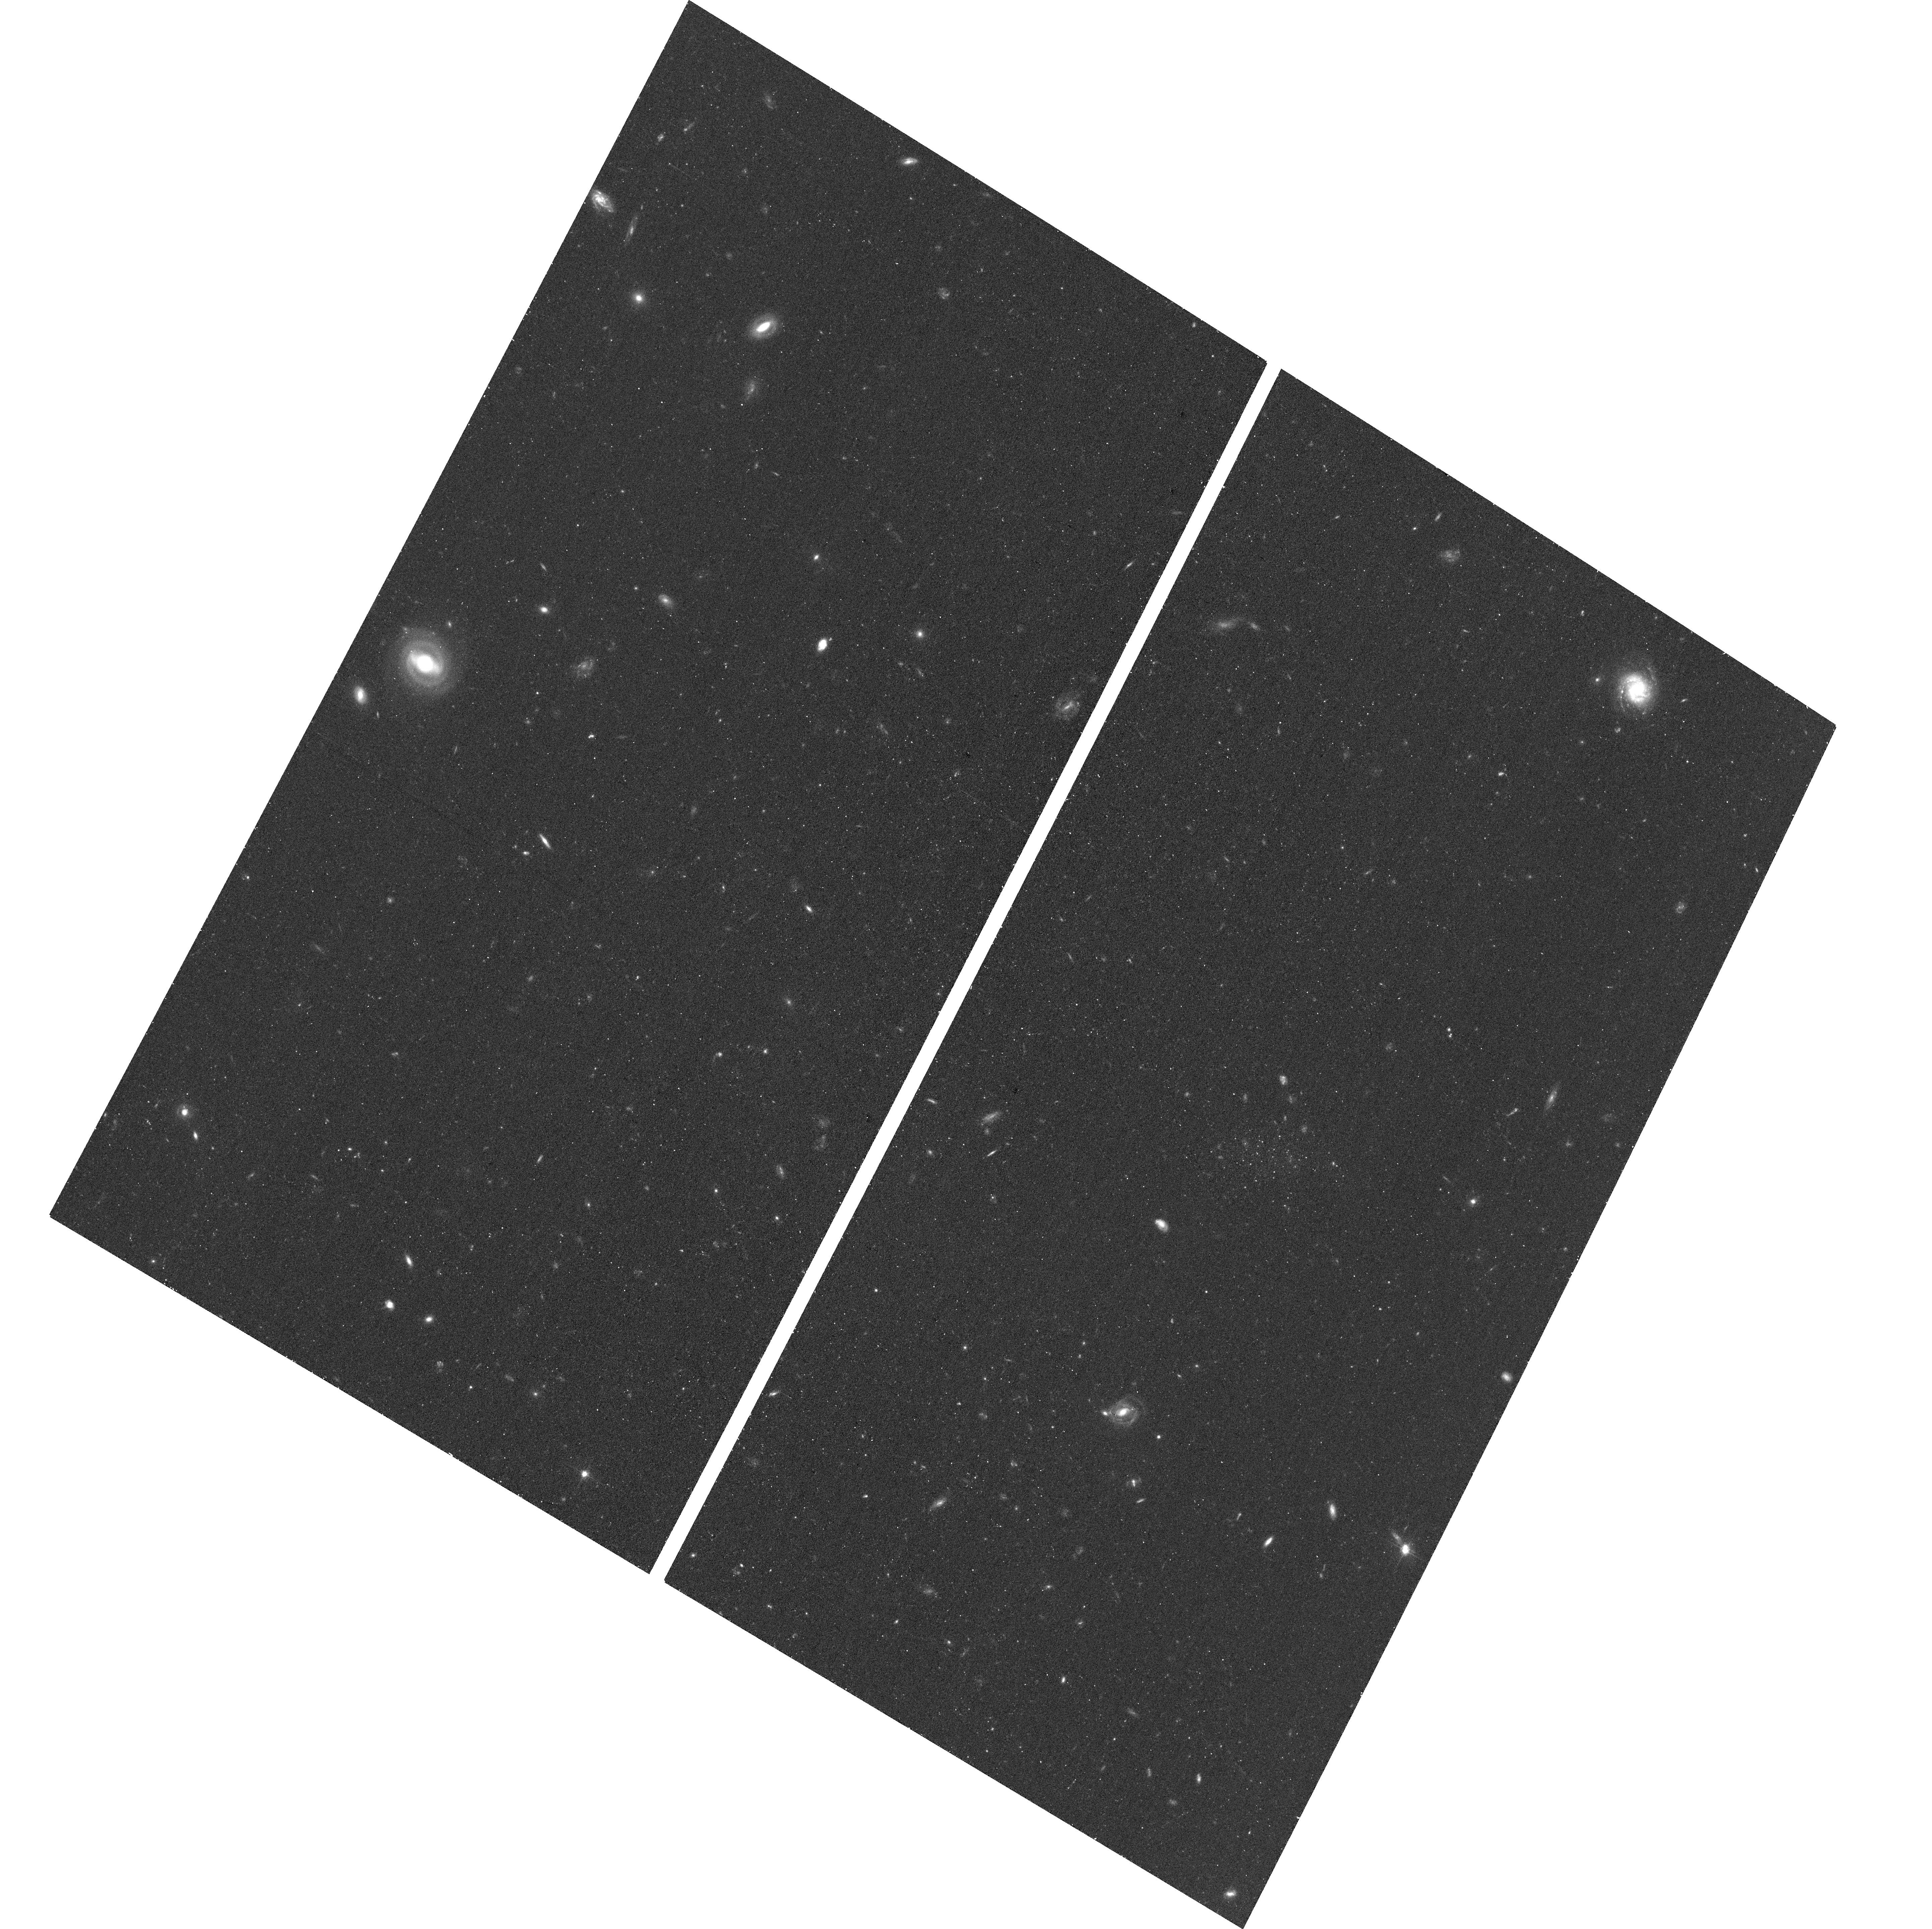
Target: NGC253-DW3
Instrument: ACS/WFC
Filter: F606W
Exposure: 17 min
Observation ID: hst_15938_02_acs_wfc_f606w_je3w02

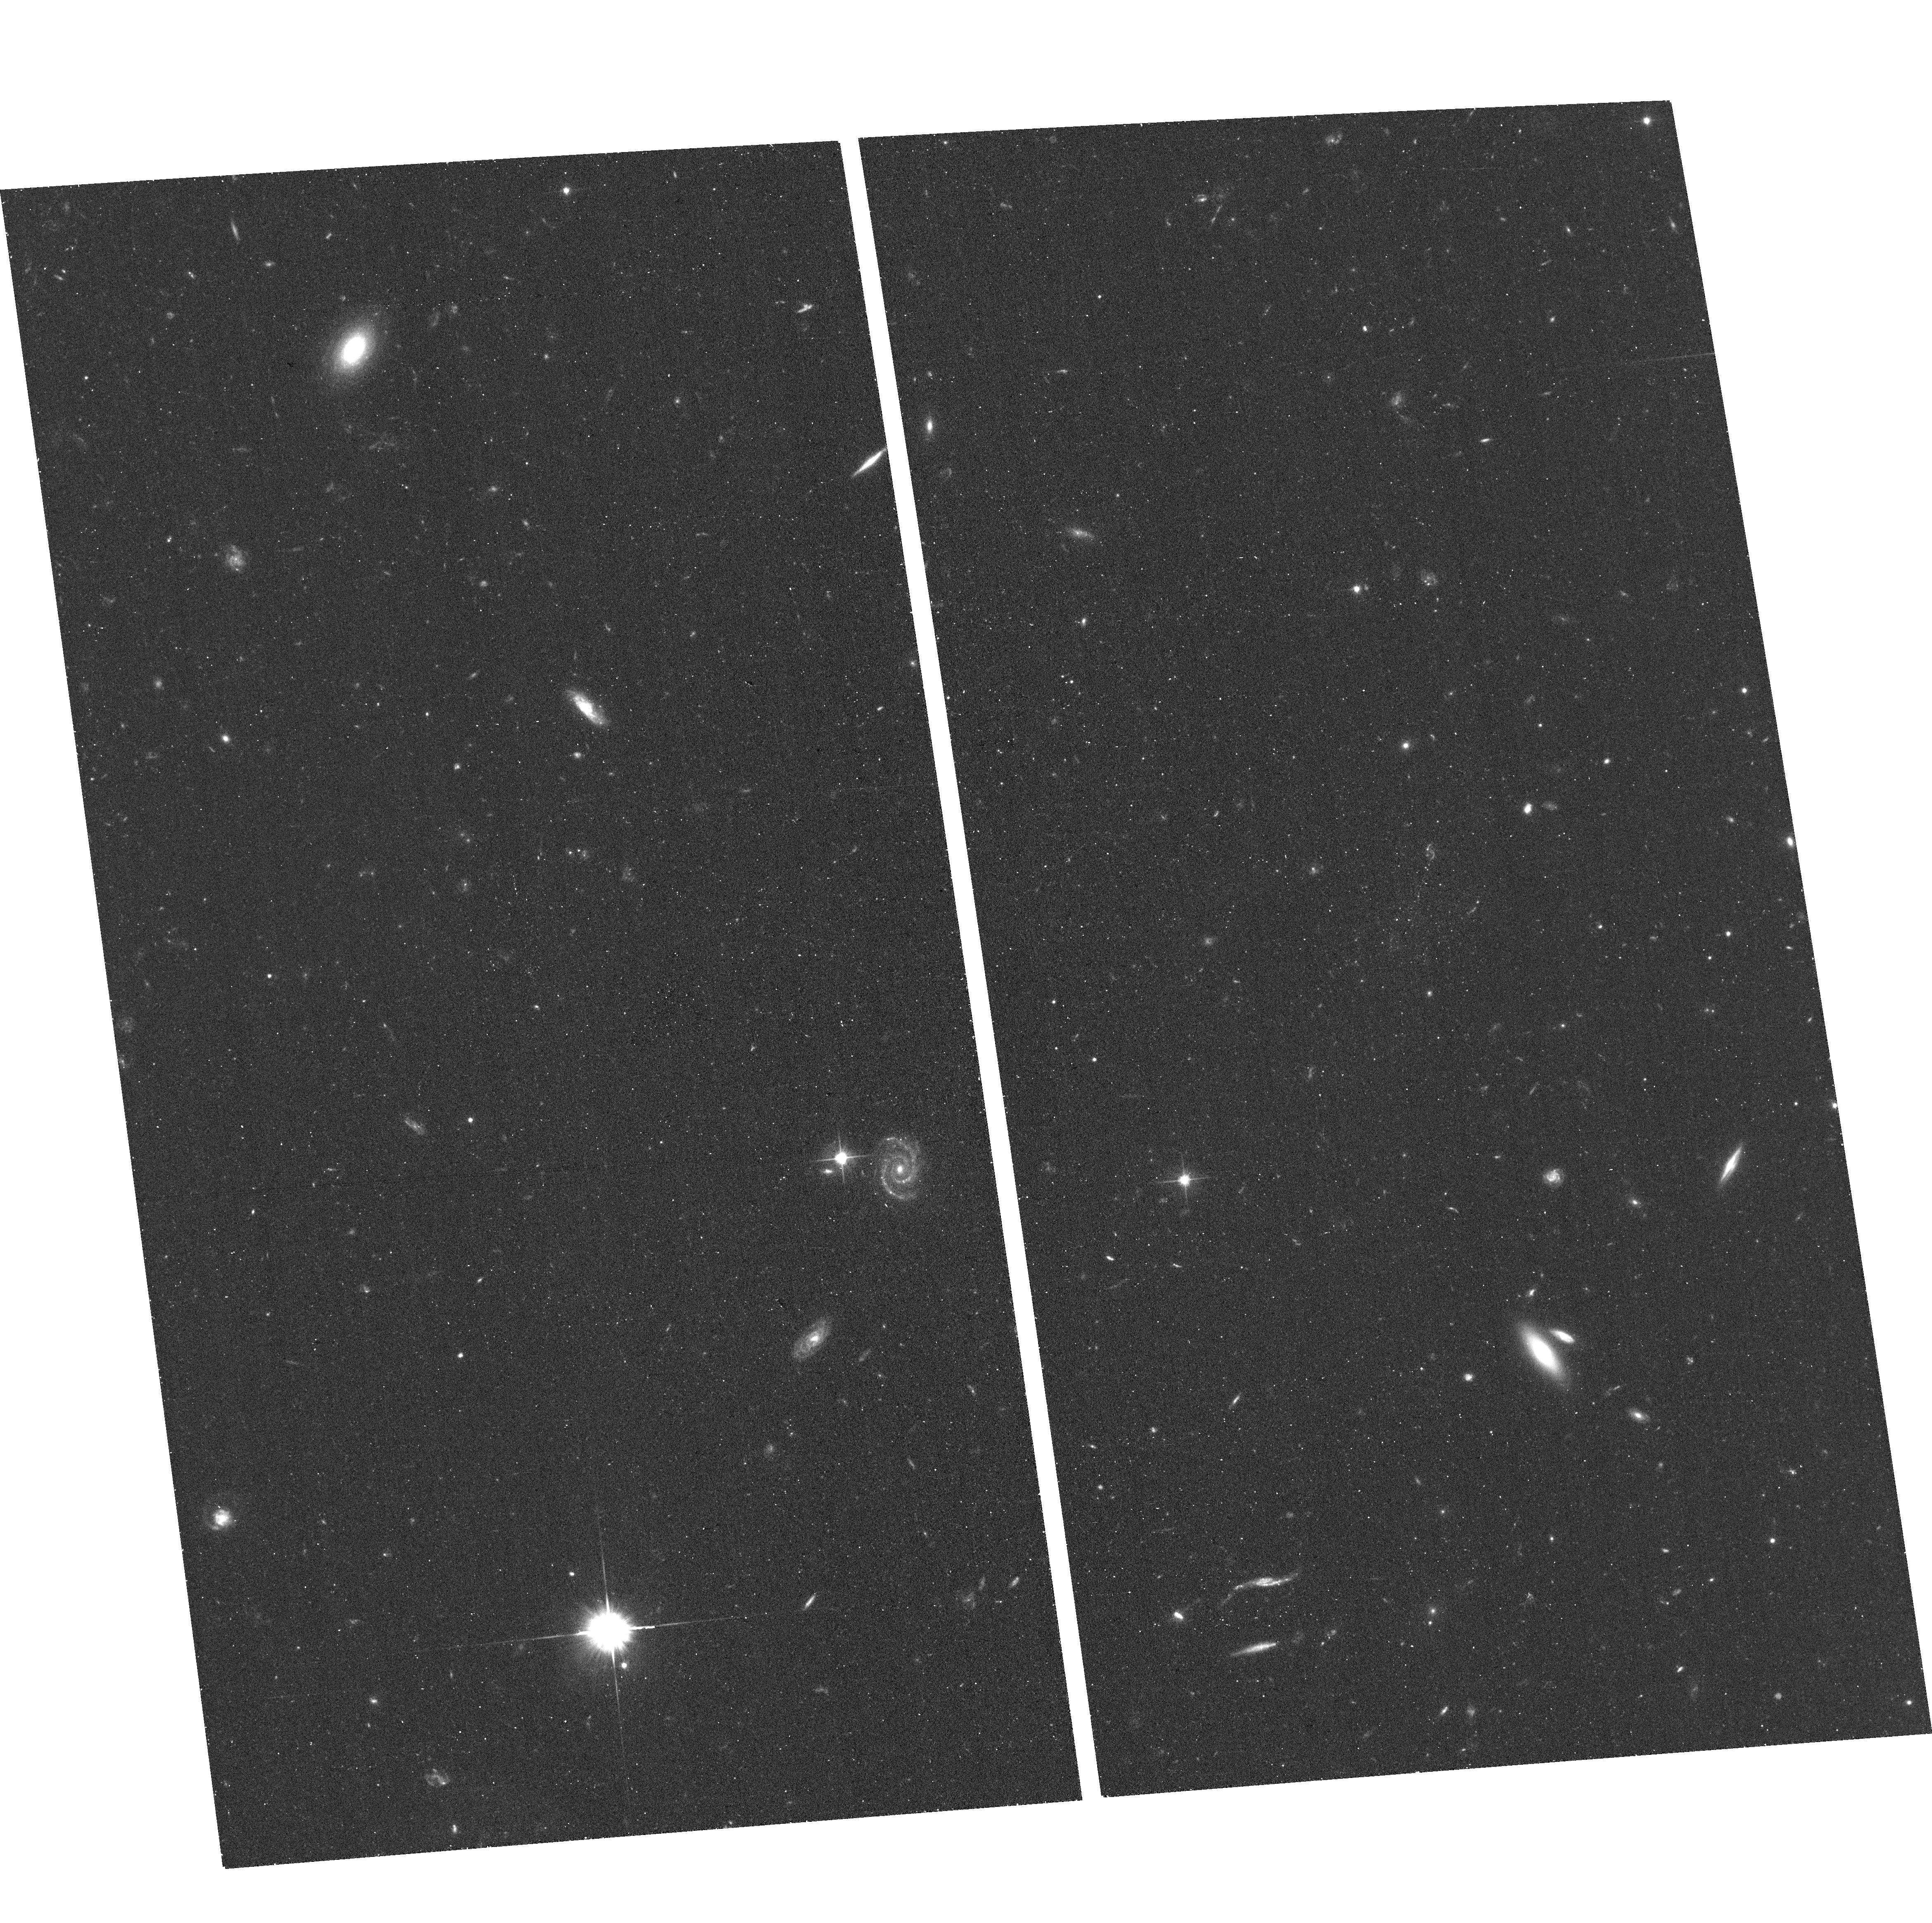
Target: NGC253-DW5
Instrument: ACS/WFC
Filter: F606W
Exposure: 17 min
Observation ID: hst_15938_04_acs_wfc_f606w_je3w04

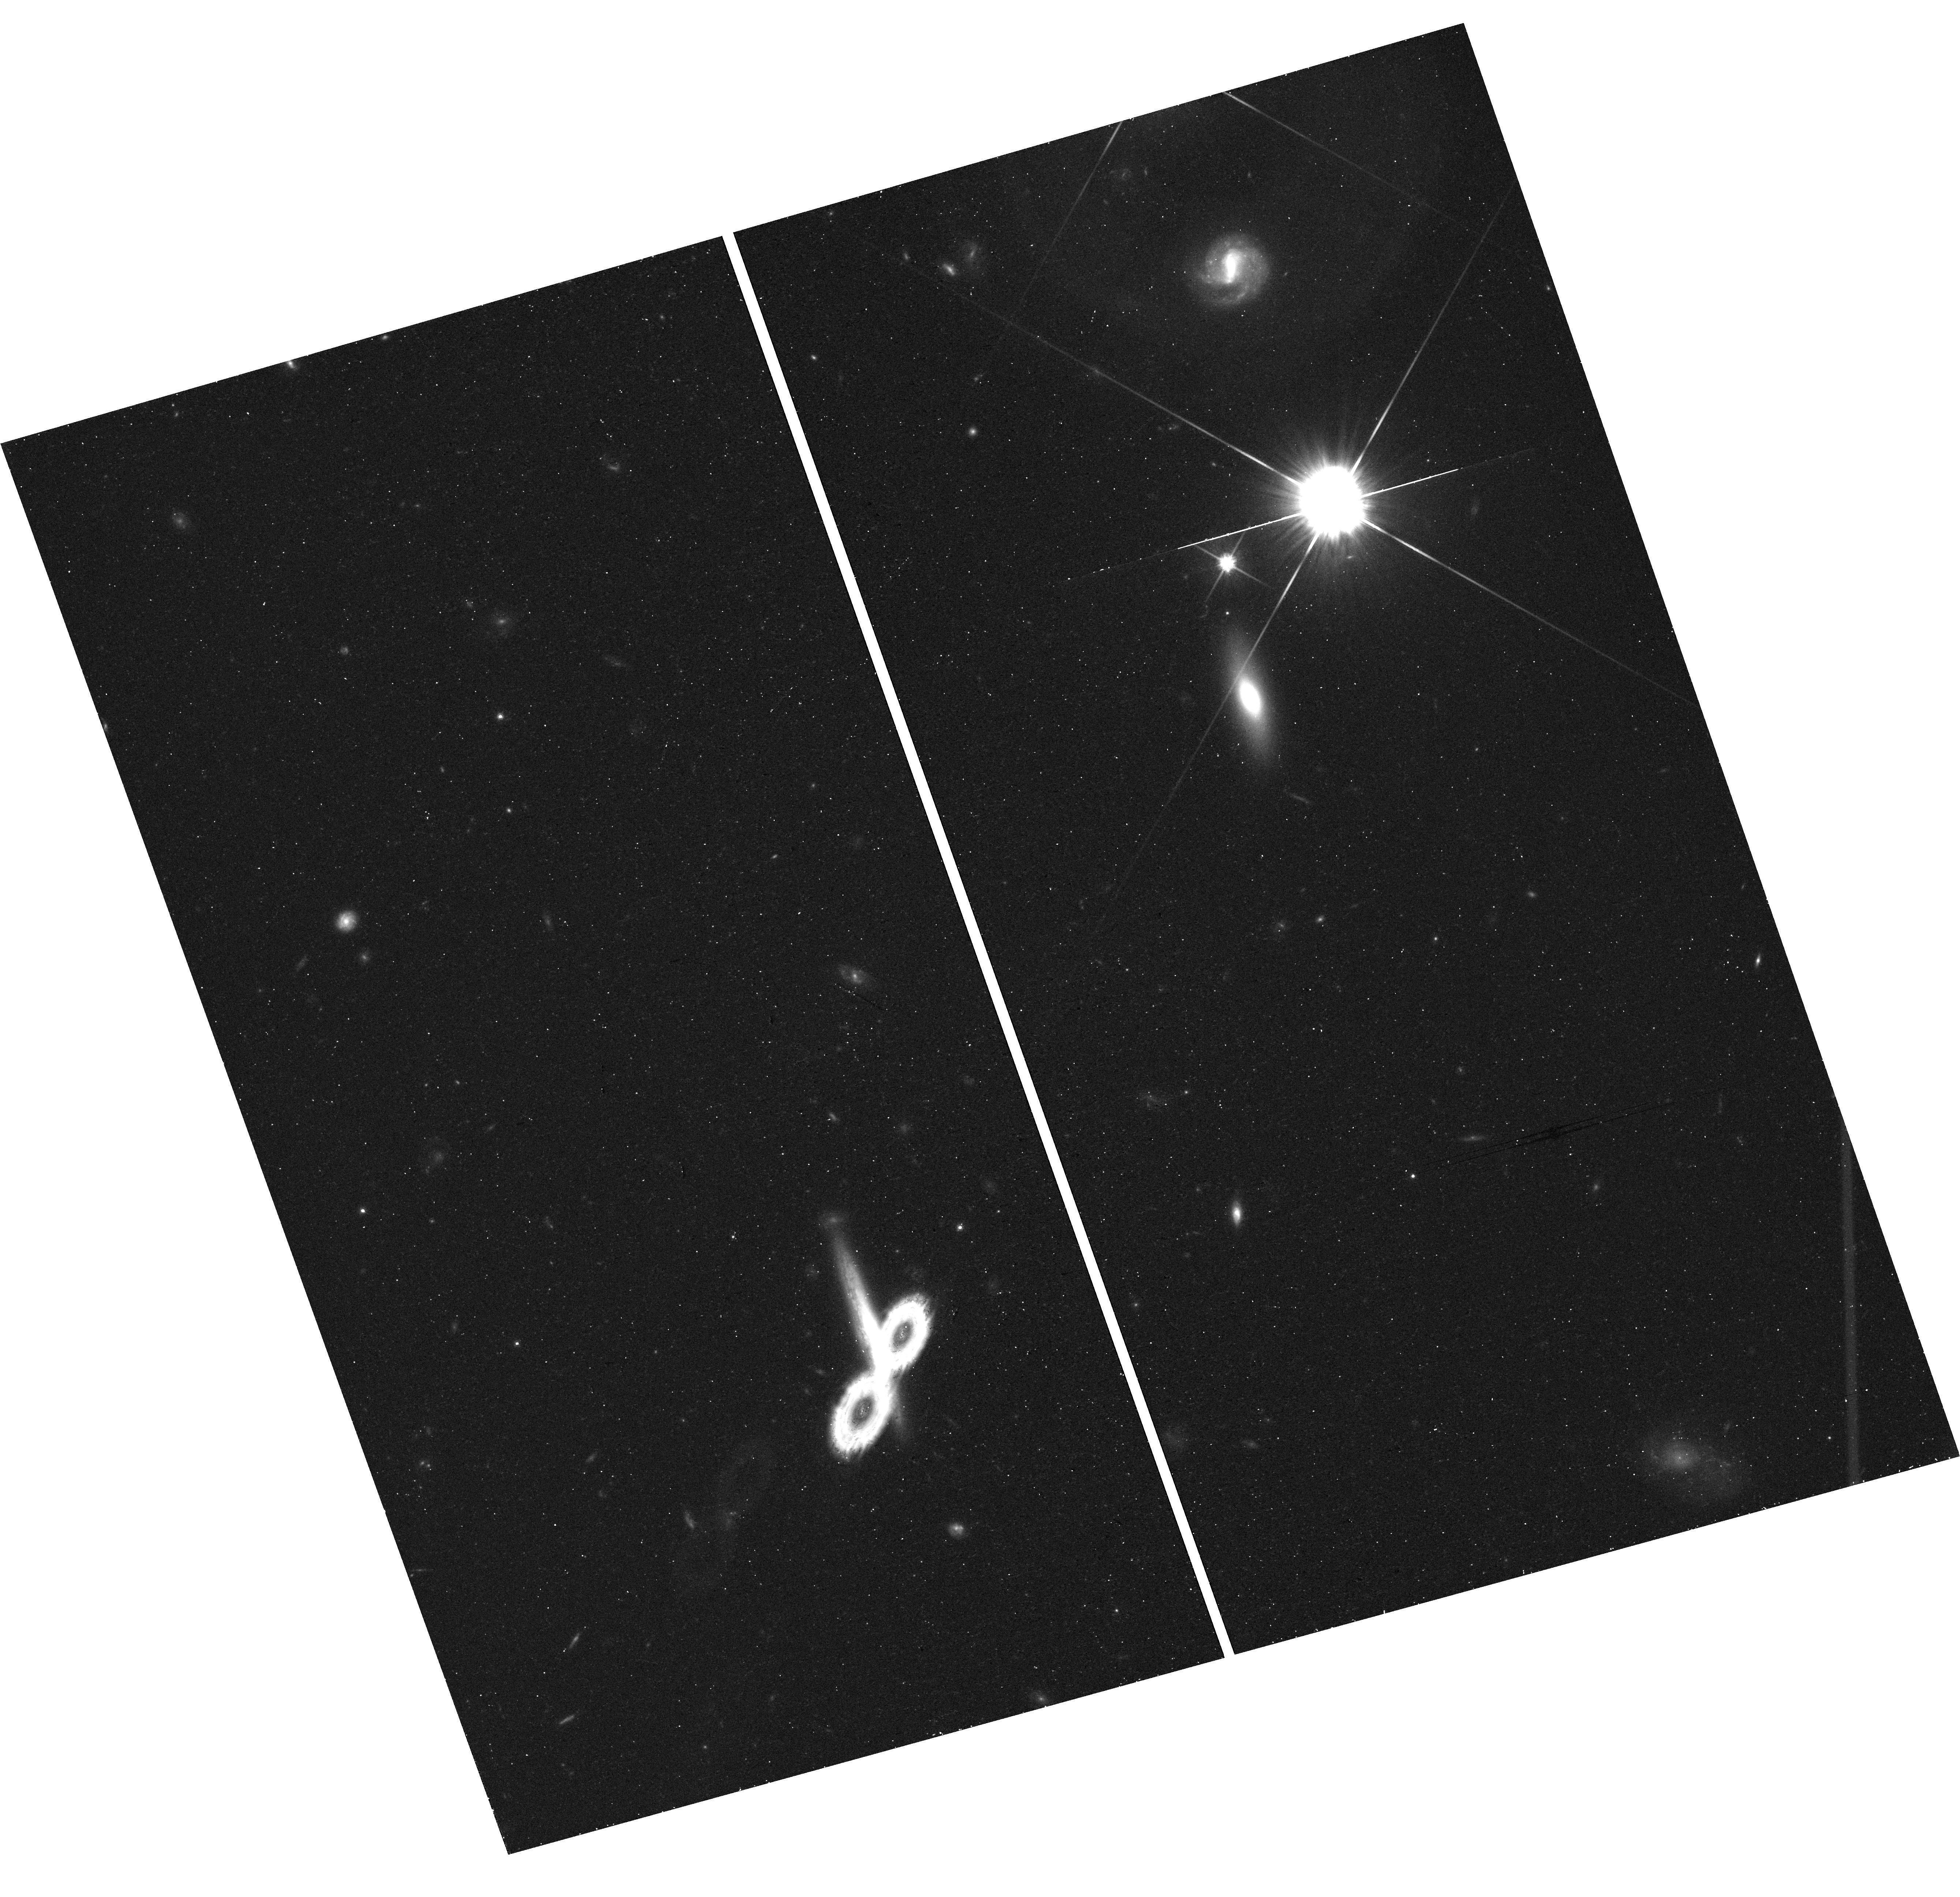
Target: field at RA 11.699°, Dec -23.923°
Instrument: WFC3/UVIS
Filter: F814W
Exposure: 20 min
Observation ID: hst_15938_02_wfc3_uvis_f814w_ie3w02

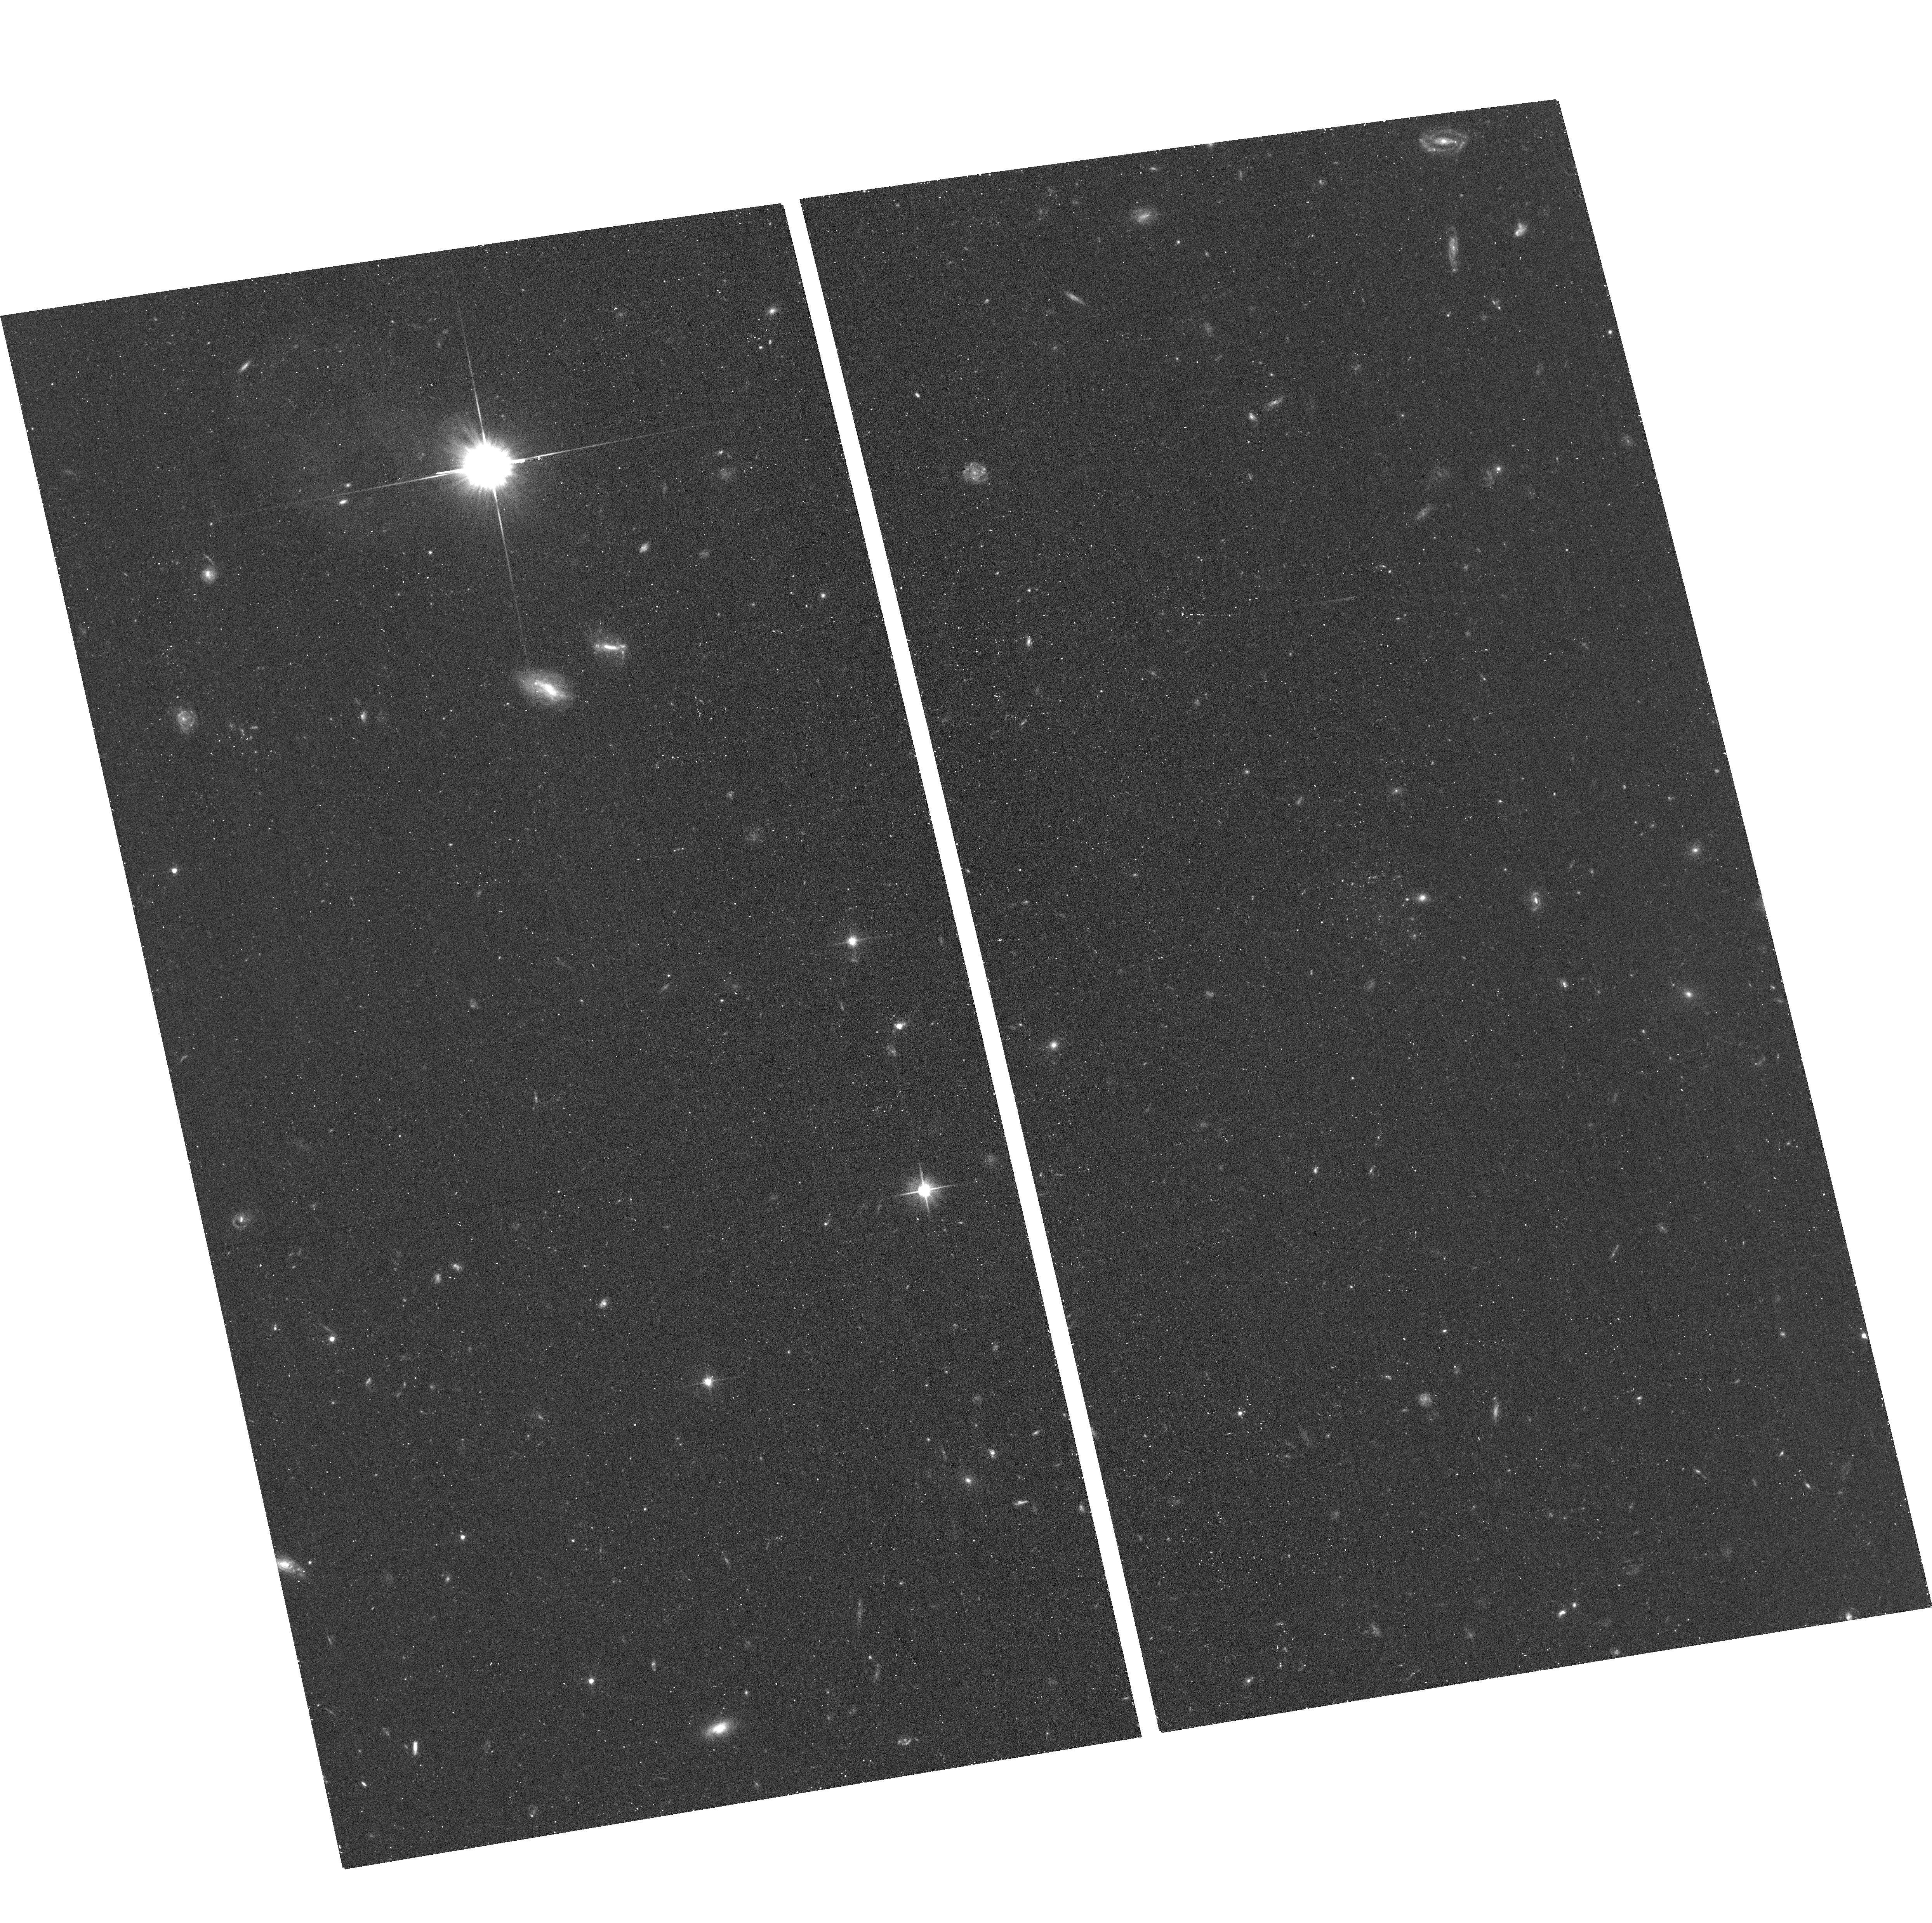
Target: NGC253-DW4
Instrument: ACS/WFC
Filter: F606W
Exposure: 17 min
Observation ID: hst_15938_03_acs_wfc_f606w_je3w03

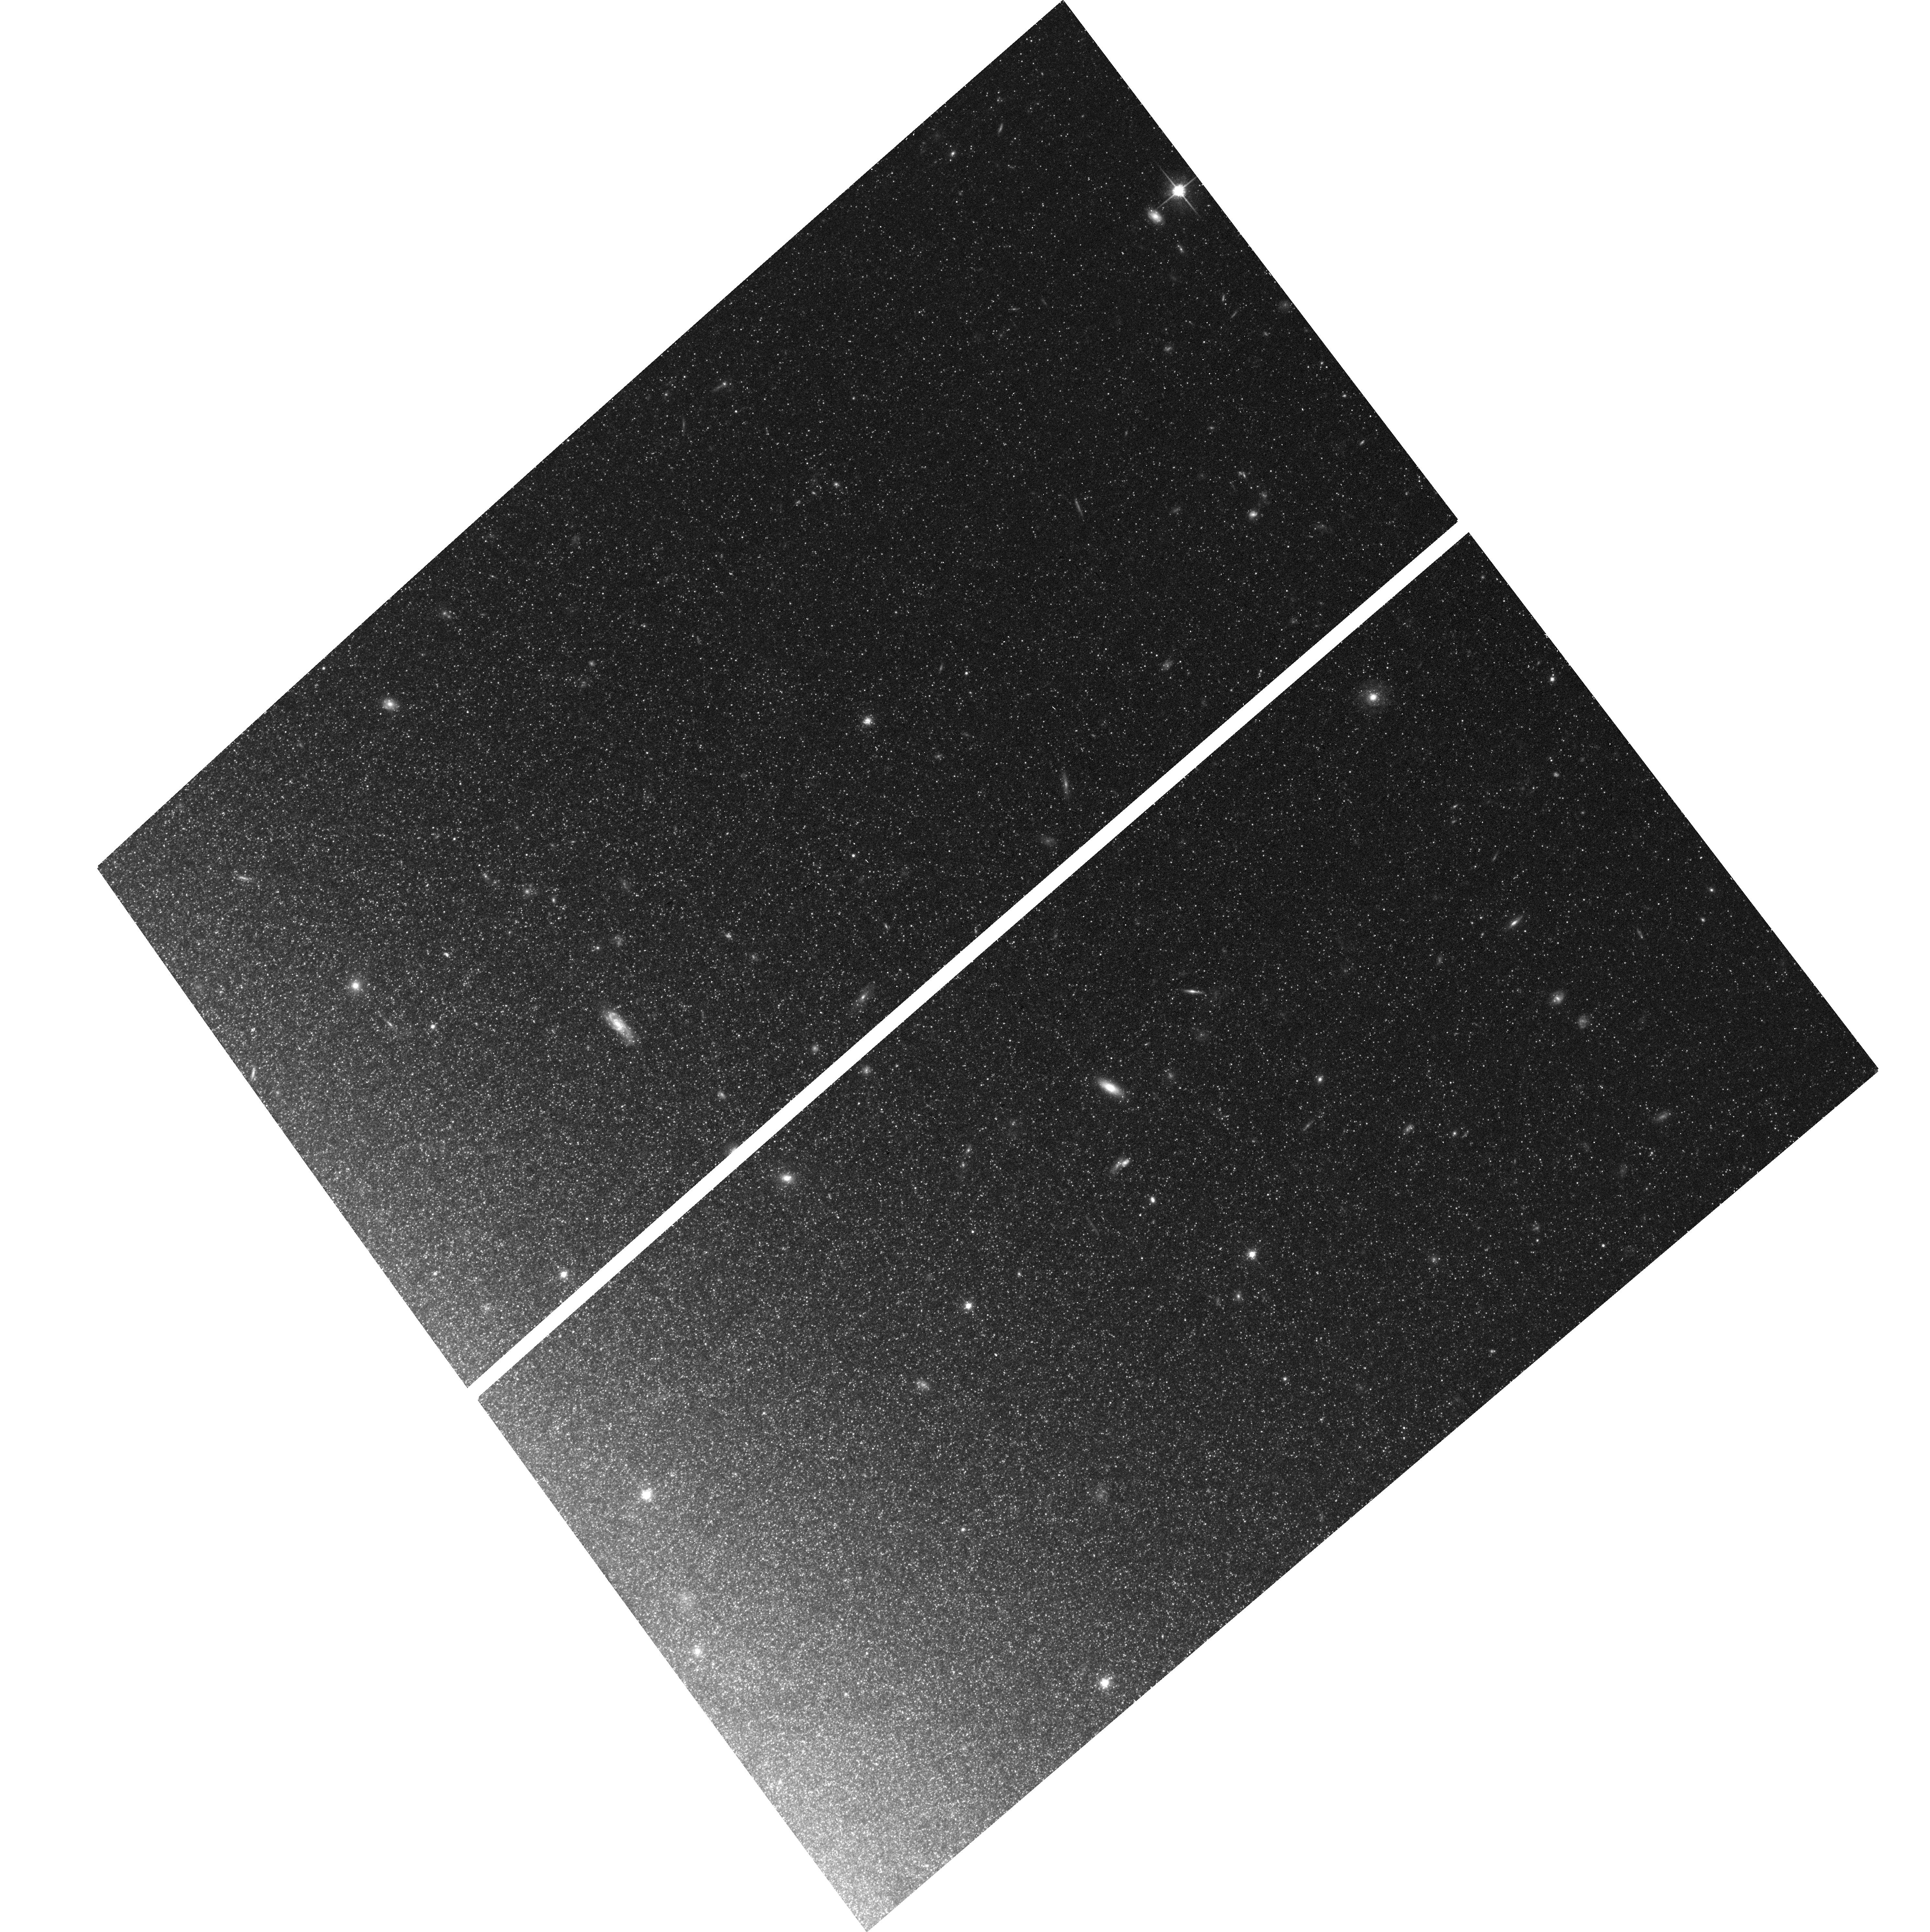
Target: NGC253-DW6
Instrument: ACS/WFC
Filter: F814W
Exposure: 18 min
Observation ID: hst_15938_05_acs_wfc_f814w_je3w05

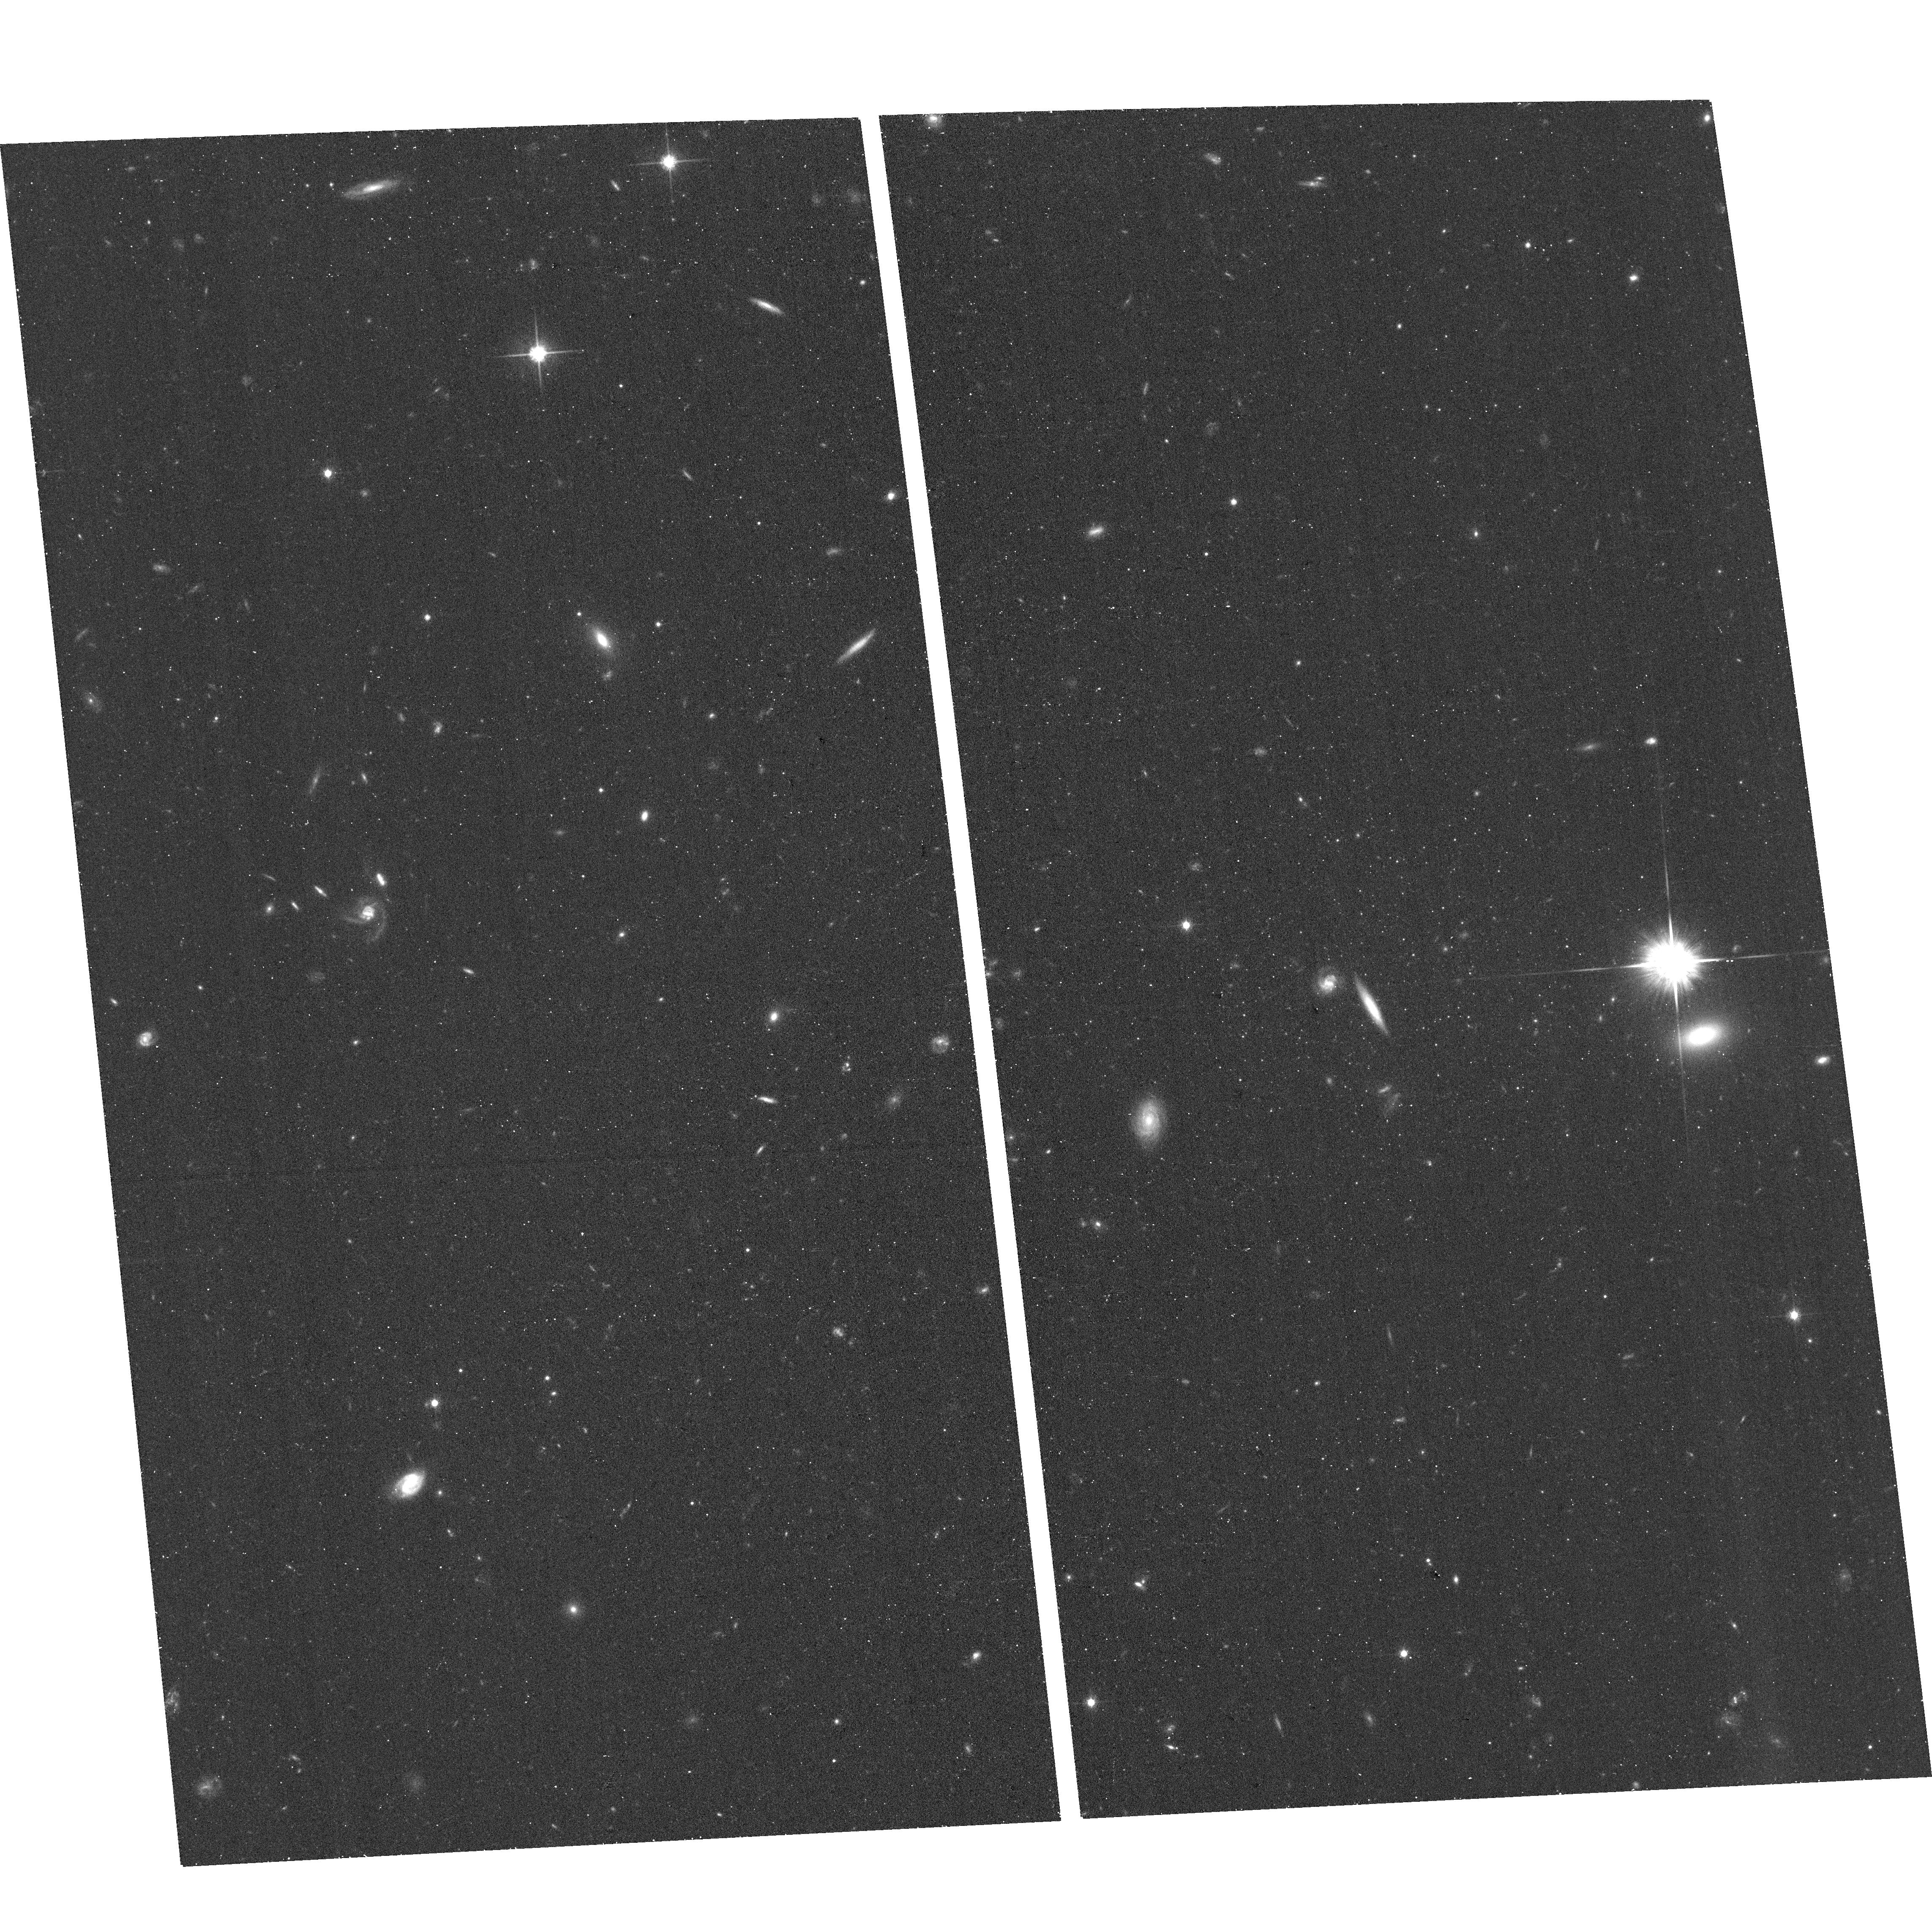
Target: NGC253-DW1
Instrument: ACS/WFC
Filter: F814W
Exposure: 18 min
Observation ID: hst_15938_01_acs_wfc_f814w_je3w01

The NGC253 Satellite Luminosity Function: A Case Study for Low Density Environments (PI: Mutlu-Pakdil, Burcin)

The faint end of the galaxy luminosity function is a strong test for models of galaxy formation and evolution, but can only be studied in the most constraining "ultra-faint" regime in the nearest galaxies. Deep satellite counts around a limited sample of nearby Milky Way-mass galaxies show evidence for a large variation in the number of dwarfs. These results could reflect either stochastic variations in satellite populations or systematic changes with environmental density. The origin of these variations can help elucidate the poorly-understood physical processes that contribute to the evolution of low mass galaxies, such as reionization. This proposal requests 5 orbits of HST/ACS for two-band imaging of five new faint candidate dwarfs in the halo of NGC253 (D=3.5 Mpc), a Milky Way-mass spiral galaxy in a nearly isolated environment. This imaging will enable the measurement of distances, luminosities, metallicities, and star formation histories for these dwarfs, all of which can only be done with HST. The confirmation of these dwarfs will complete the first dwarf satellite census of NGC253 down to Mv ~ -7, testing cosmological predictions for the faint end of the satellite luminosity function in low density environments.